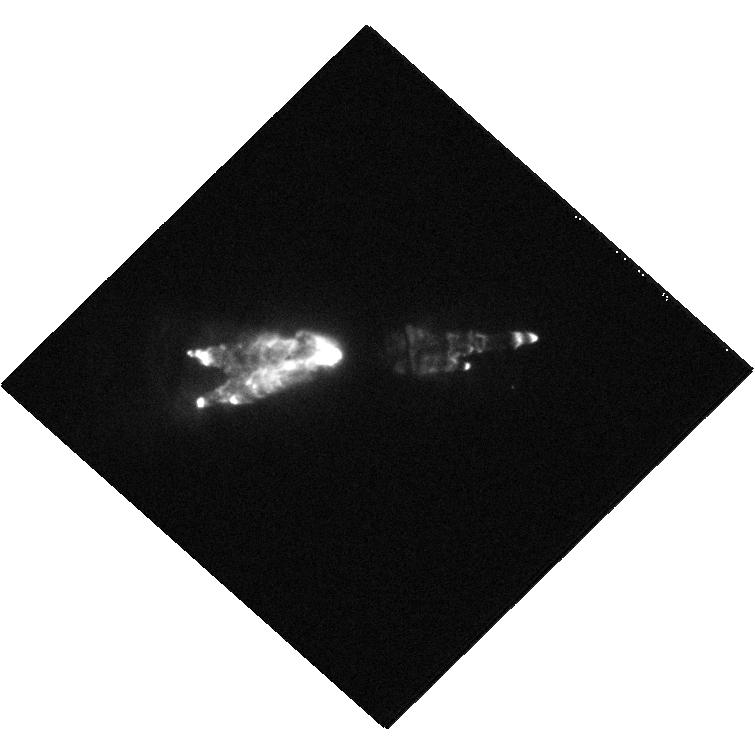
Target: CRL618
Instrument: WFC3/UVIS
Filter: F656N
Exposure: 9 min
Observation ID: hst_11580_02_wfc3_uvis_f656n_ib1m02

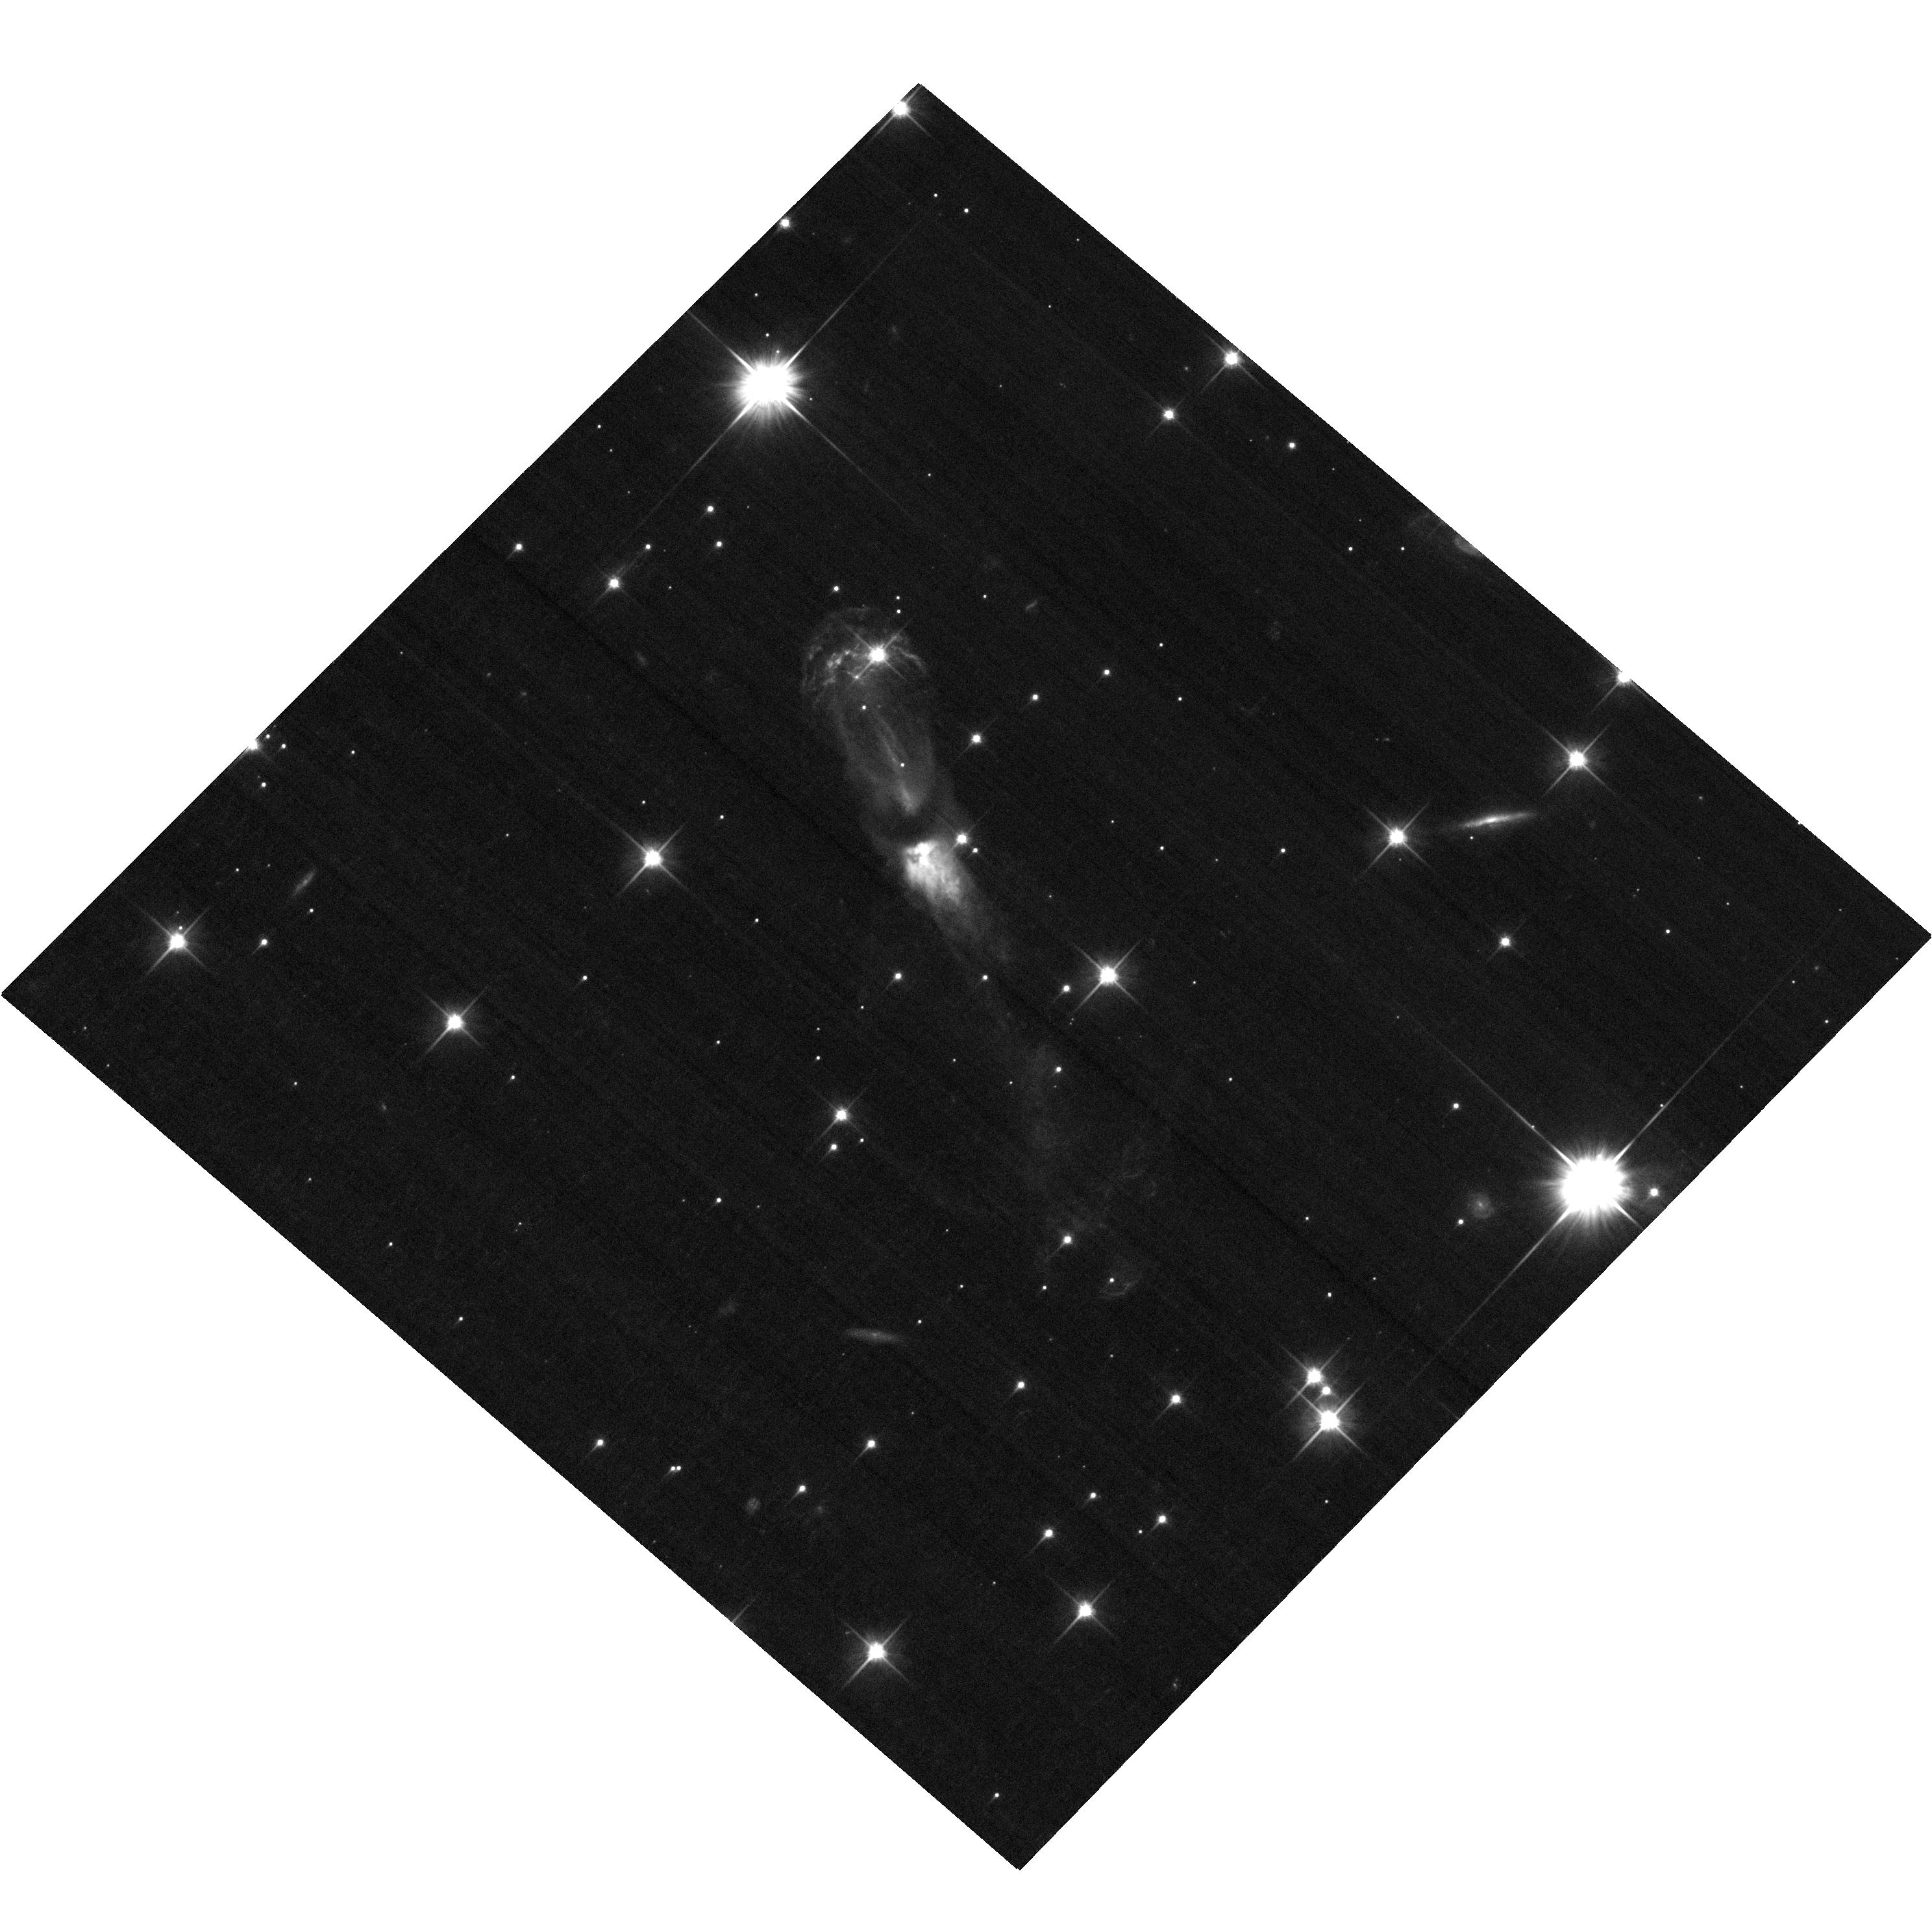
Target: OH231.8+04.2
Instrument: ACS/WFC
Filter: F606W
Exposure: 18 min
Observation ID: hst_11580_04_acs_wfc_f606w_jb1m04

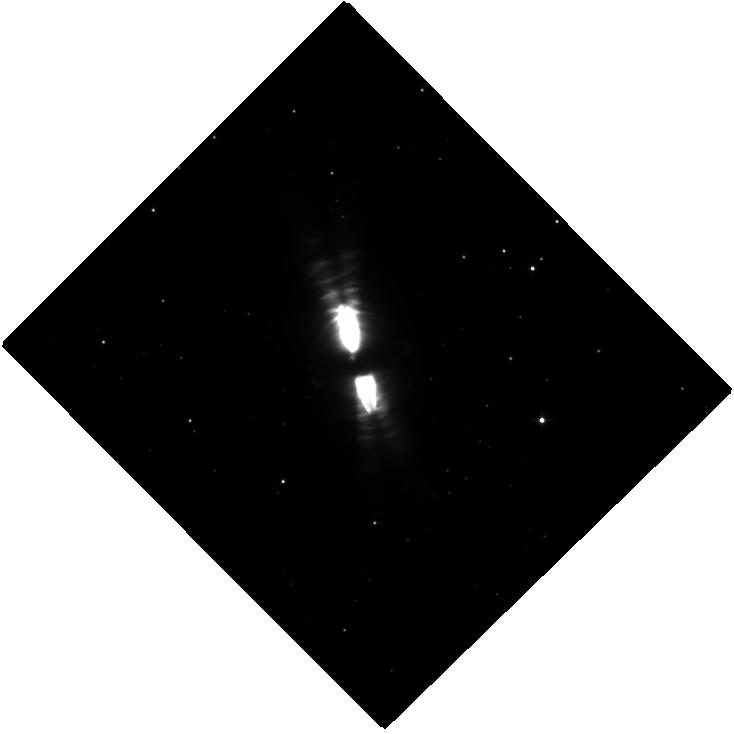
Target: CRL-2688
Instrument: WFC3/IR
Filter: F110W
Exposure: 21 min
Observation ID: hst_11580_05_wfc3_ir_f110w_ib1m05

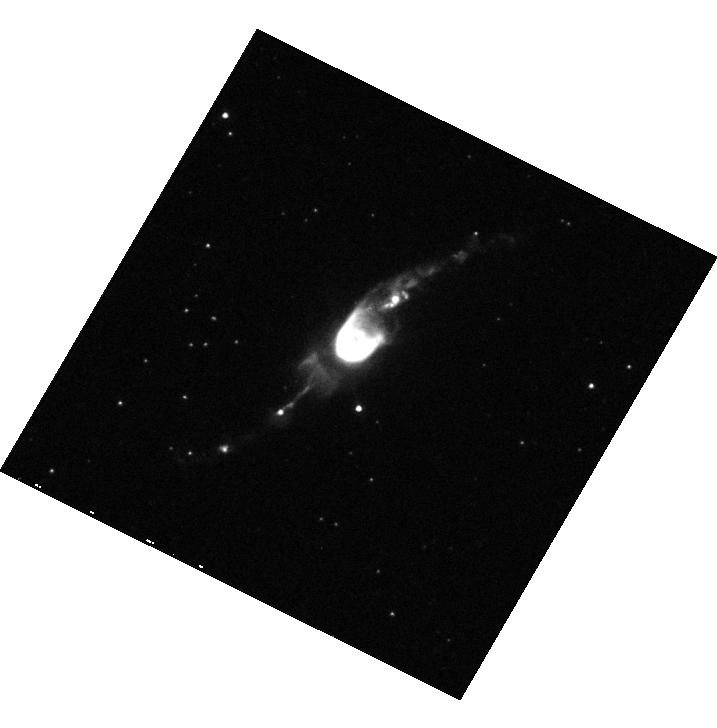
Target: HEN3-1475
Instrument: WFC3/UVIS
Filter: F631N
Exposure: 5 min
Observation ID: hst_11580_03_wfc3_uvis_f631n_ib1m03

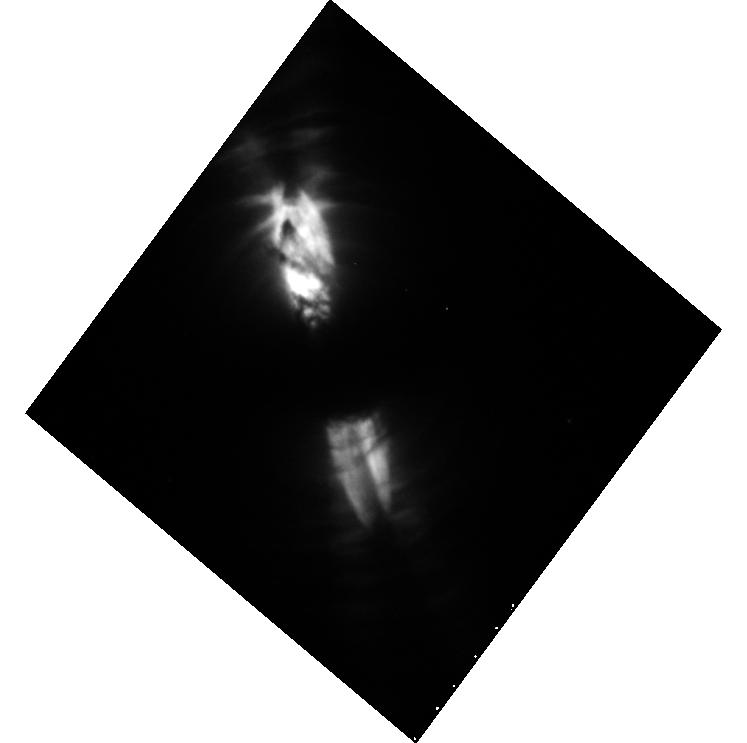
Target: CRL-2688
Instrument: WFC3/UVIS
Filter: F673N
Exposure: 10 min
Observation ID: hst_11580_01_wfc3_uvis_f673n_ib1m01

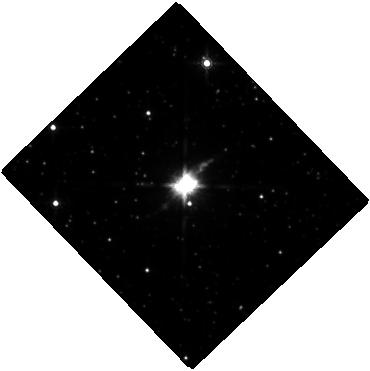
Target: HEN3-1475
Instrument: WFC3/IR
Filter: F160W
Exposure: 20 min
Observation ID: hst_11580_07_wfc3_ir_f160w_ib1m07

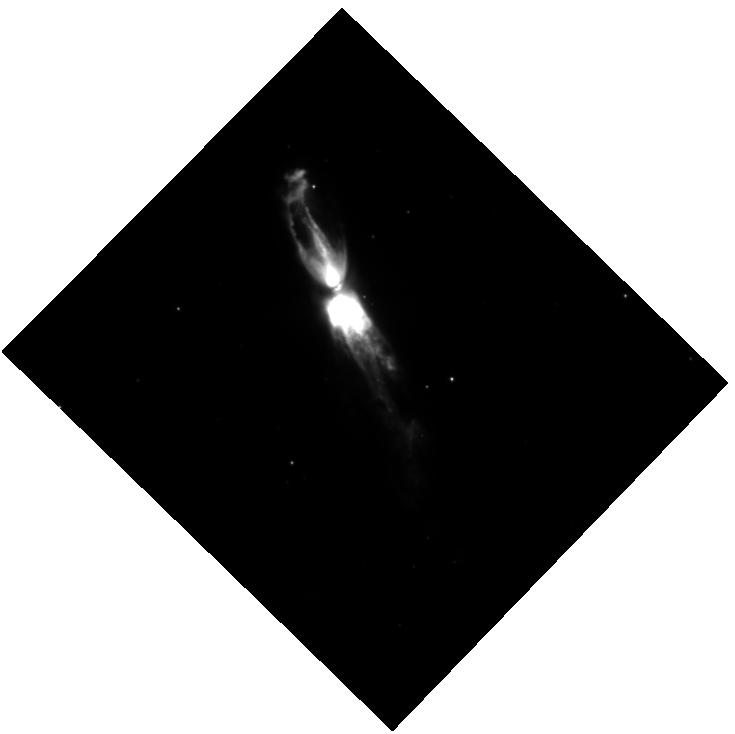
Target: OH231.8+04.2
Instrument: WFC3/IR
Filter: F164N
Exposure: 24 min
Observation ID: hst_11580_08_wfc3_ir_f164n_ib1m08

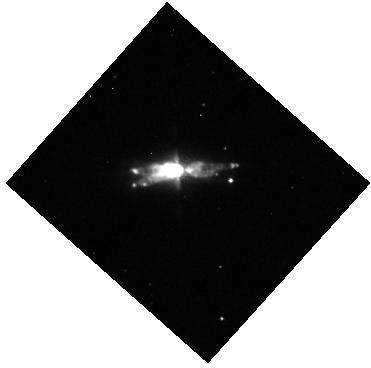
Target: CRL618
Instrument: WFC3/IR
Filter: F167N
Exposure: 13 min
Observation ID: hst_11580_06_wfc3_ir_f167n_ib1m06

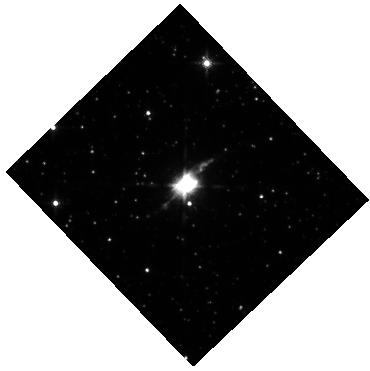
Target: HEN3-1475
Instrument: WFC3/IR
Filter: F130N
Exposure: 13 min
Observation ID: hst_11580_07_wfc3_ir_f130n_ib1m07

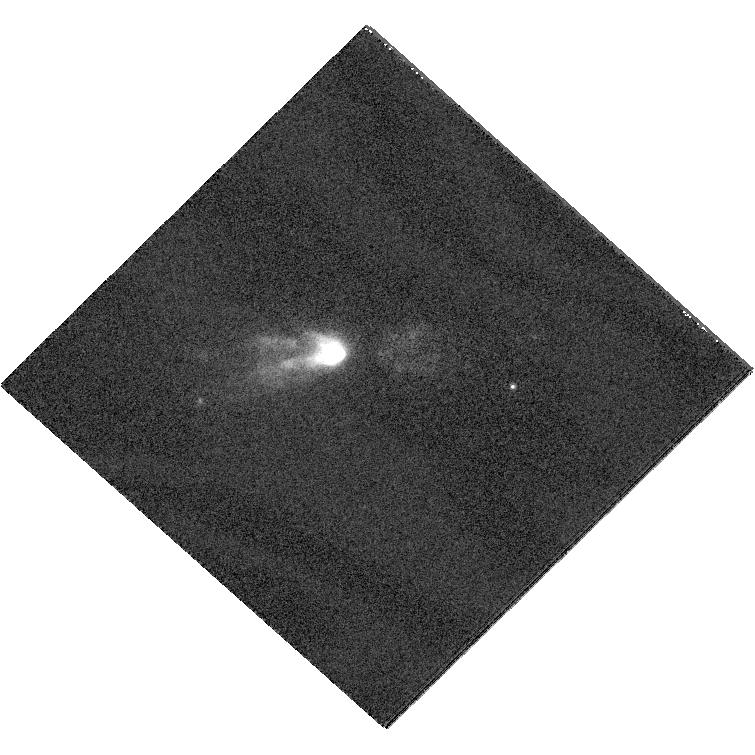
Target: CRL618
Instrument: WFC3/UVIS
Filter: F953N
Exposure: 9 min
Observation ID: hst_11580_02_wfc3_uvis_f953n_ib1m02

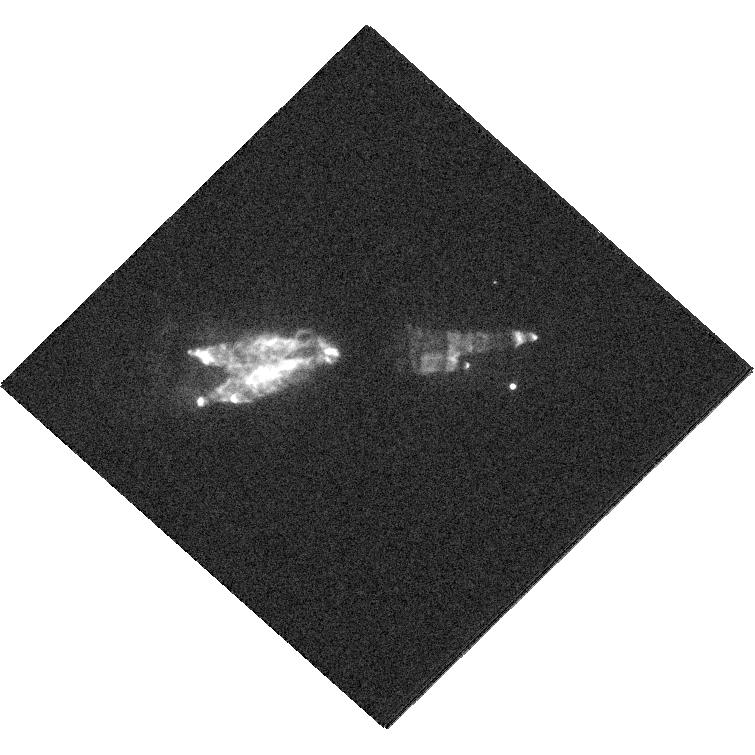
Target: CRL618
Instrument: WFC3/UVIS
Filter: F547M
Exposure: 9 min
Observation ID: hst_11580_02_wfc3_uvis_f547m_ib1m02

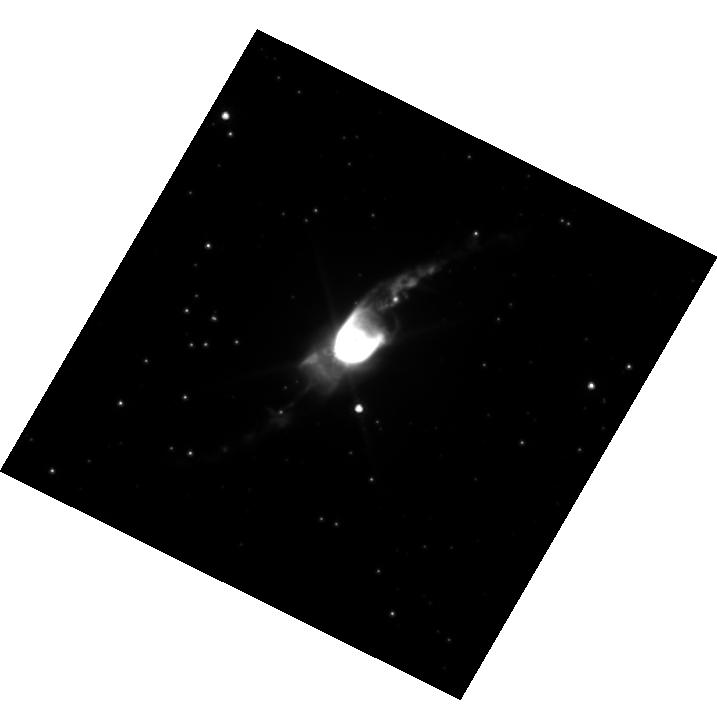
Target: HEN3-1475
Instrument: WFC3/UVIS
Filter: F814W
Exposure: 6 min
Observation ID: hst_11580_03_wfc3_uvis_f814w_ib1m03

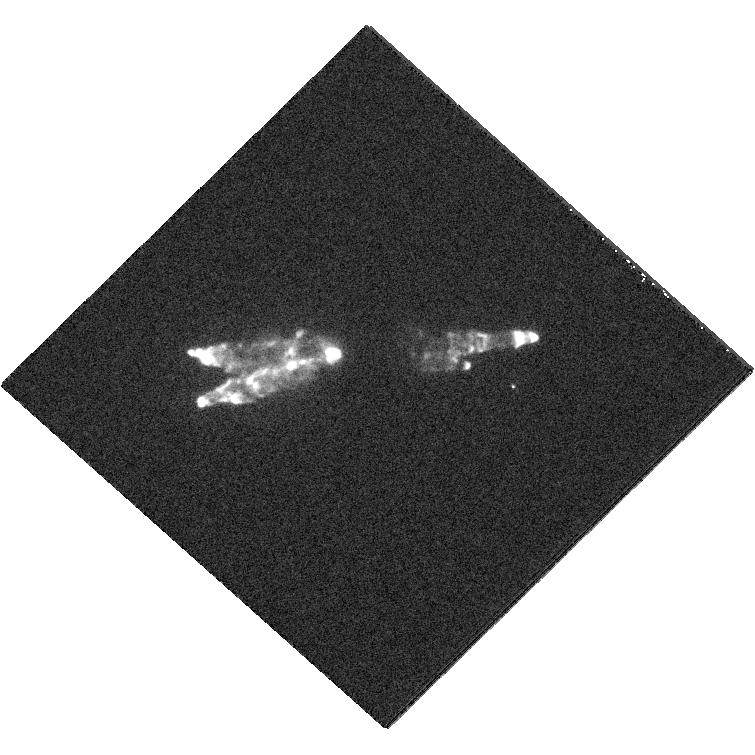
Target: CRL618
Instrument: WFC3/UVIS
Filter: F658N
Exposure: 9 min
Observation ID: hst_11580_02_wfc3_uvis_f658n_ib1m02

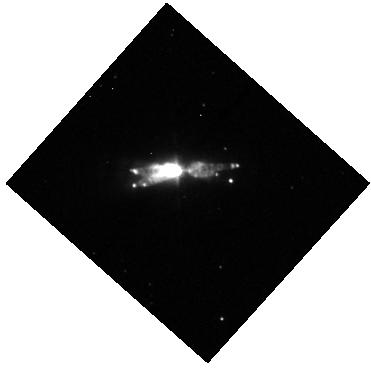
Target: CRL618
Instrument: WFC3/IR
Filter: F128N
Exposure: 13 min
Observation ID: hst_11580_06_wfc3_ir_f128n_ib1m06

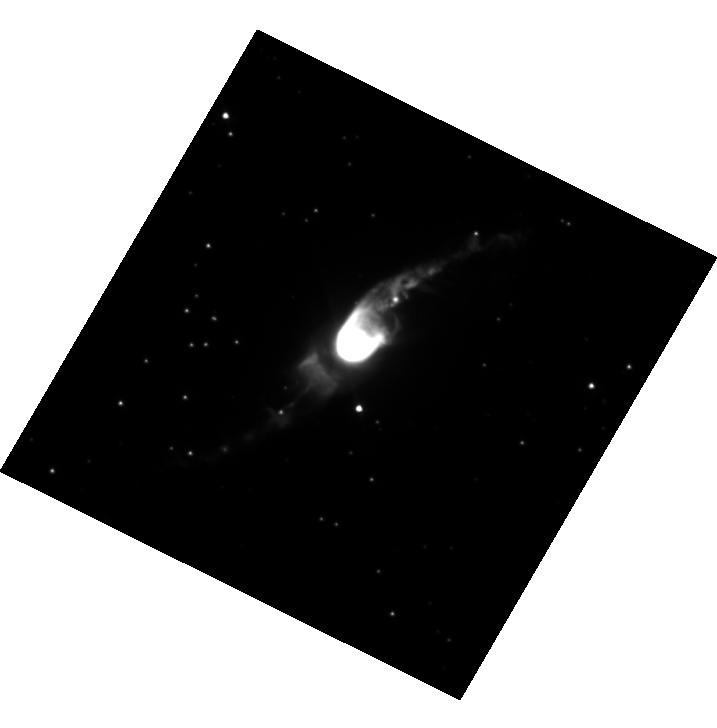
Target: HEN3-1475
Instrument: WFC3/UVIS
Filter: F555W
Exposure: 7 min
Observation ID: hst_11580_03_wfc3_uvis_f555w_ib1m03

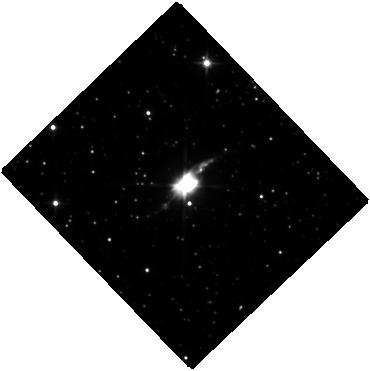
Target: HEN3-1475
Instrument: WFC3/IR
Filter: F110W
Exposure: 20 min
Observation ID: hst_11580_07_wfc3_ir_f110w_ib1m07

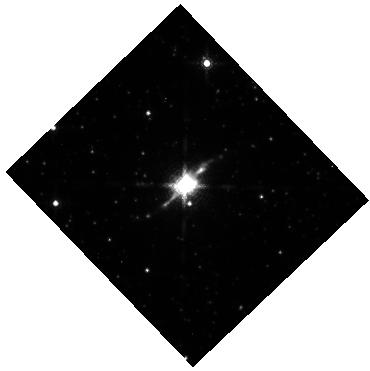
Target: HEN3-1475
Instrument: WFC3/IR
Filter: F164N
Exposure: 10 min
Observation ID: hst_11580_07_wfc3_ir_f164n_ib1m07

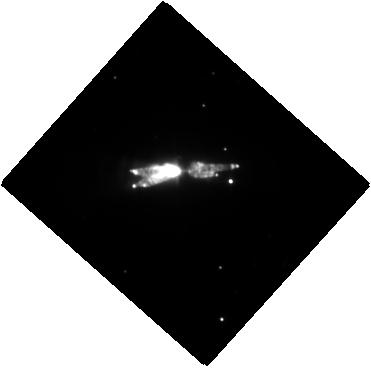
Target: CRL618
Instrument: WFC3/IR
Filter: F110W
Exposure: 21 min
Observation ID: hst_11580_06_wfc3_ir_f110w_ib1m06

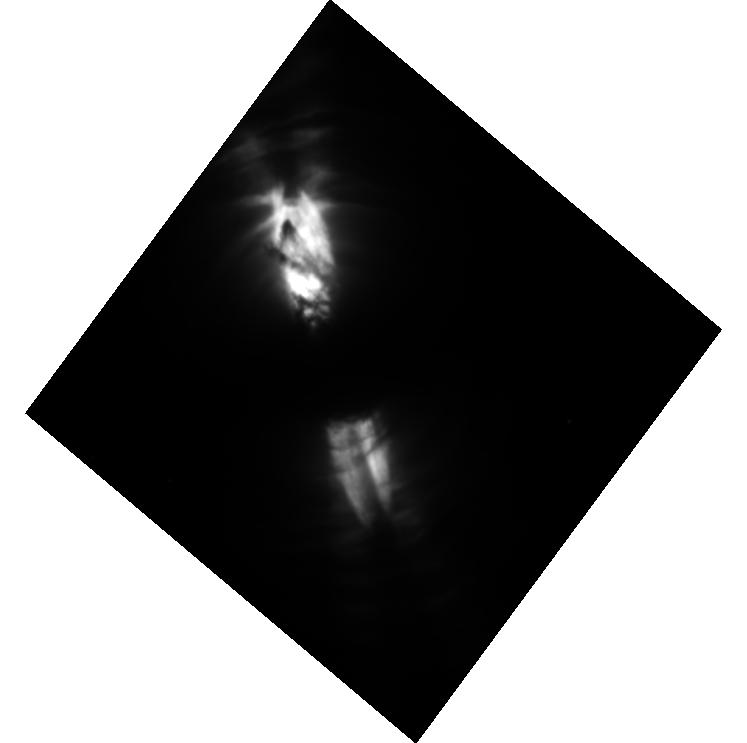
Target: CRL-2688
Instrument: WFC3/UVIS
Filter: F606W
Exposure: 12 min
Observation ID: hst_11580_01_wfc3_uvis_f606w_ib1m01

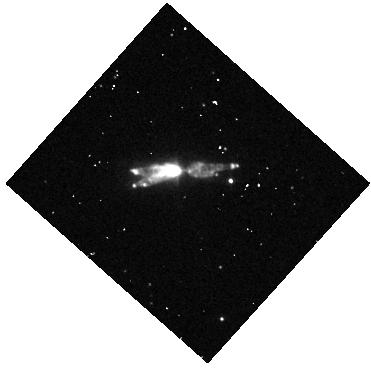
Target: CRL618
Instrument: WFC3/IR
Filter: F130N
Exposure: 10 min
Observation ID: hst_11580_06_wfc3_ir_f130n_ib1m06

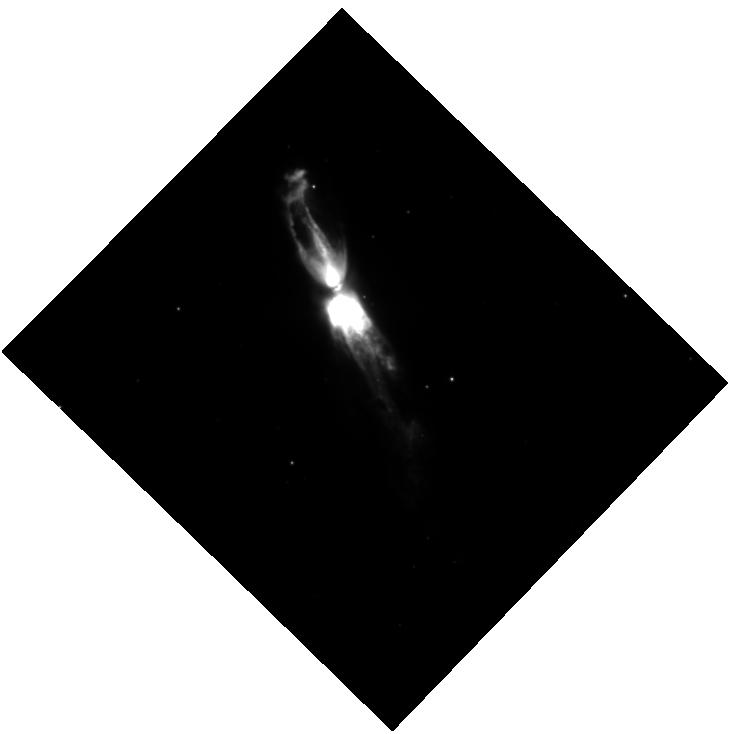
Target: OH231.8+04.2
Instrument: WFC3/IR
Filter: F167N
Exposure: 24 min
Observation ID: hst_11580_08_wfc3_ir_f167n_ib1m08

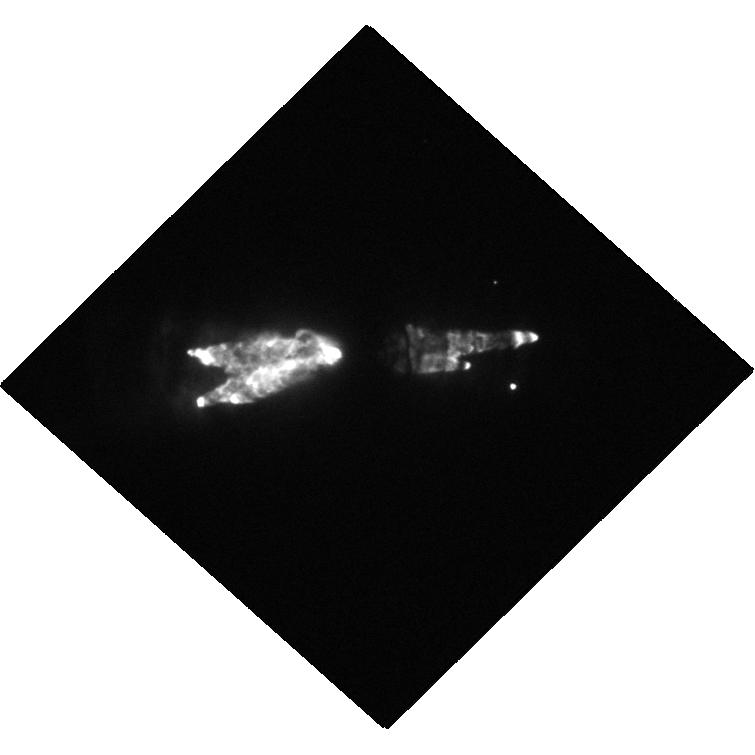
Target: CRL618
Instrument: WFC3/UVIS
Filter: F606W
Exposure: 8 min
Observation ID: hst_11580_02_wfc3_uvis_f606w_ib1m02

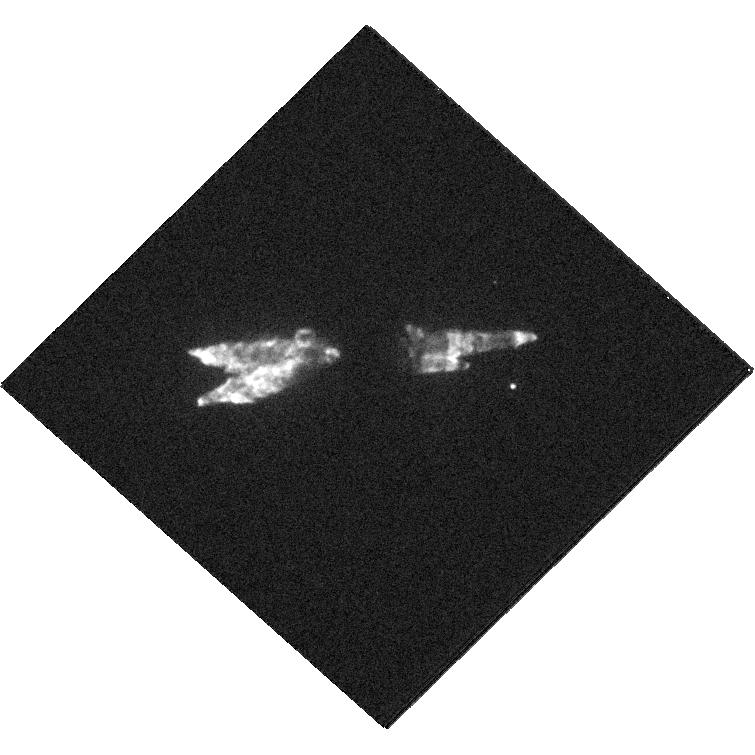
Target: CRL618
Instrument: WFC3/UVIS
Filter: F673N
Exposure: 10 min
Observation ID: hst_11580_02_wfc3_uvis_f673n_ib1m02

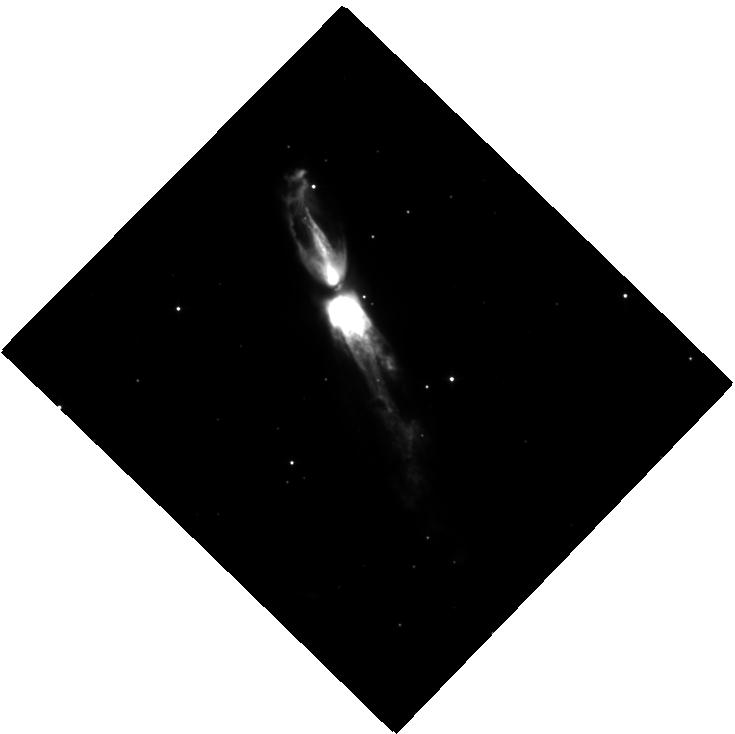
Target: OH231.8+04.2
Instrument: WFC3/IR
Filter: F110W
Exposure: 20 min
Observation ID: hst_11580_08_wfc3_ir_f110w_ib1m08

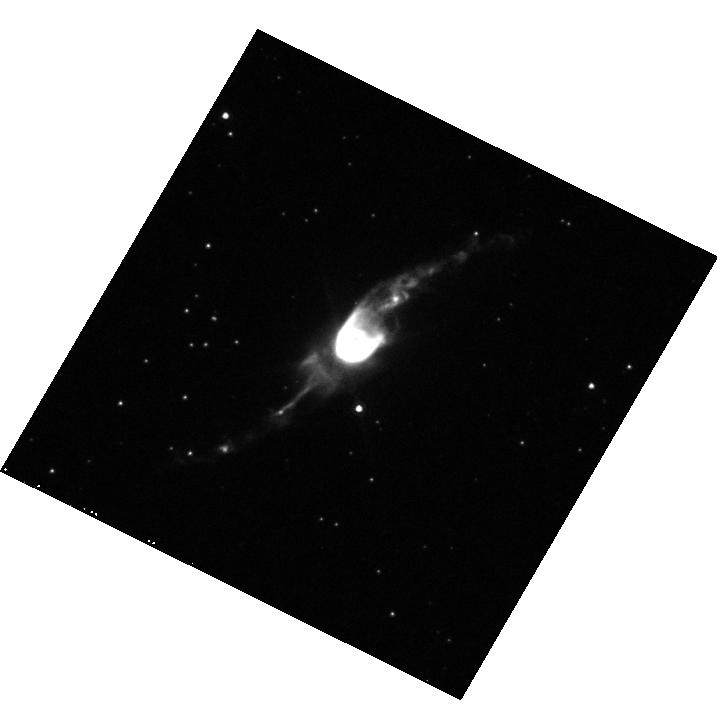
Target: HEN3-1475
Instrument: WFC3/UVIS
Filter: F673N
Exposure: 5 min
Observation ID: hst_11580_03_wfc3_uvis_f673n_ib1m03

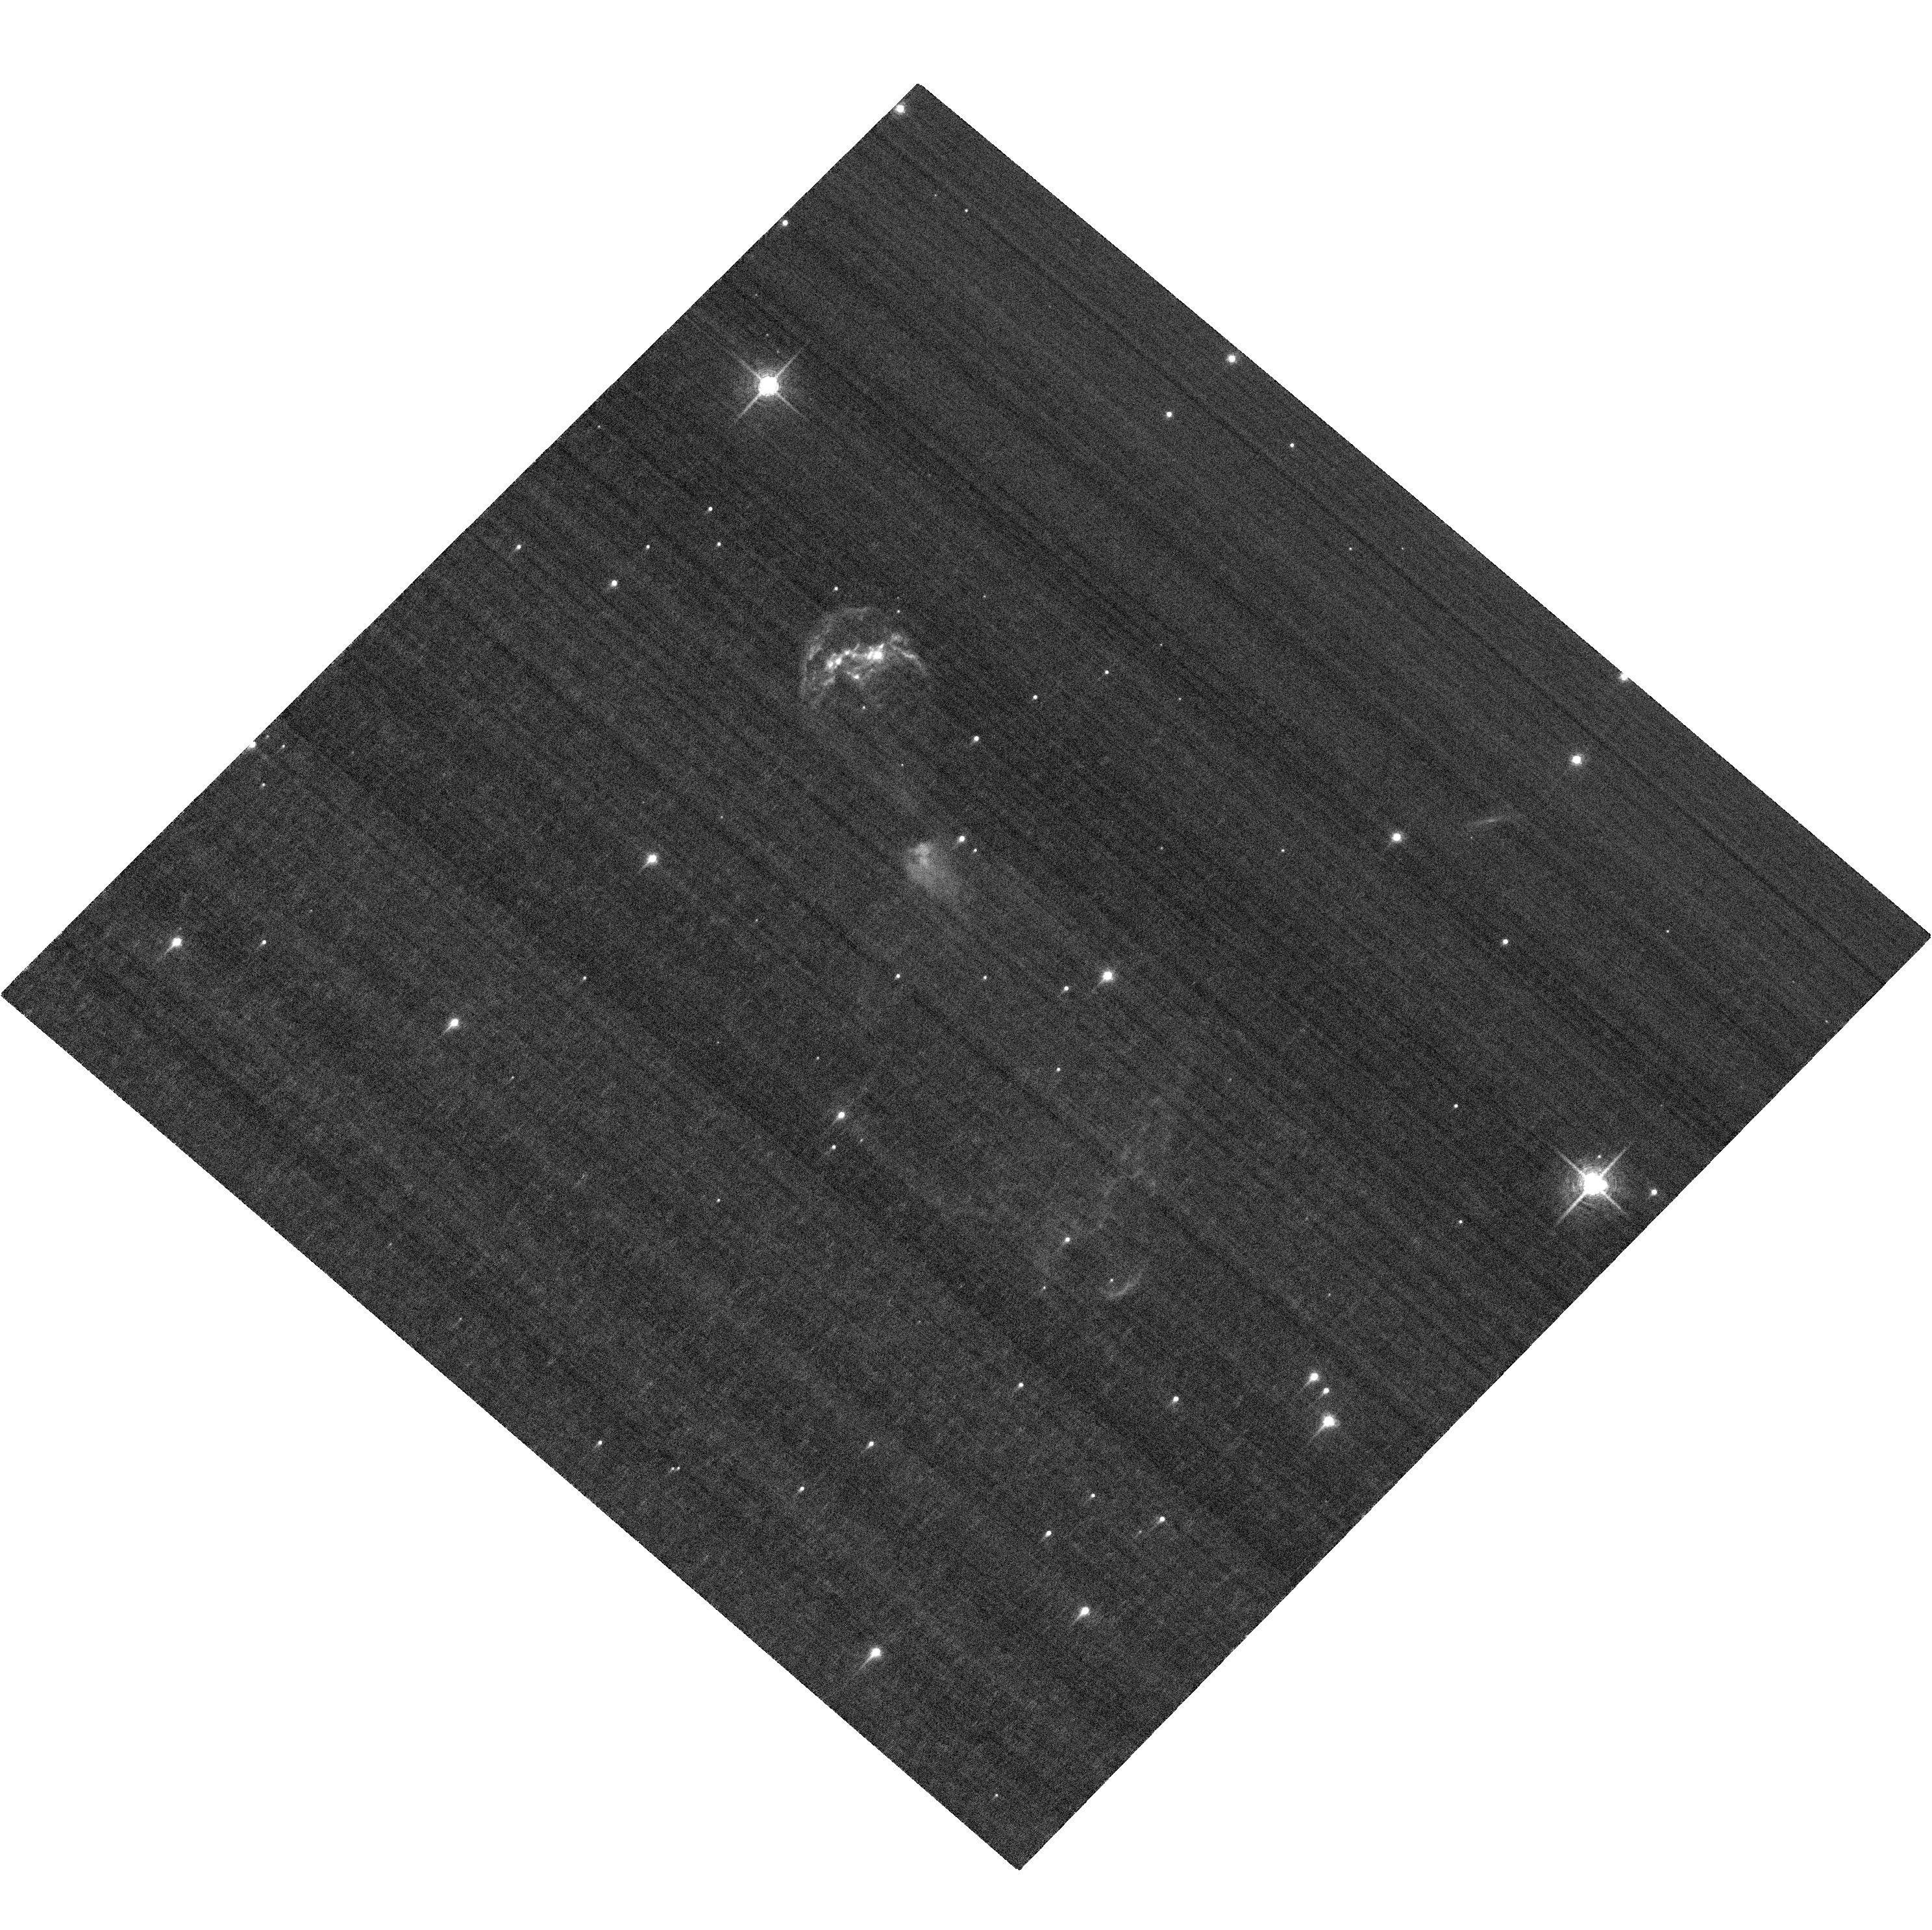
Target: OH231.8+04.2
Instrument: ACS/WFC
Filter: F658N
Exposure: 22 min
Observation ID: hst_11580_04_acs_wfc_f658n_jb1m04

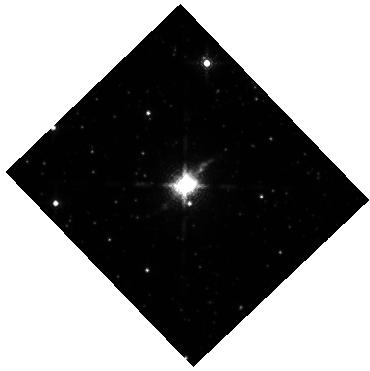
Target: HEN3-1475
Instrument: WFC3/IR
Filter: F167N
Exposure: 13 min
Observation ID: hst_11580_07_wfc3_ir_f167n_ib1m07

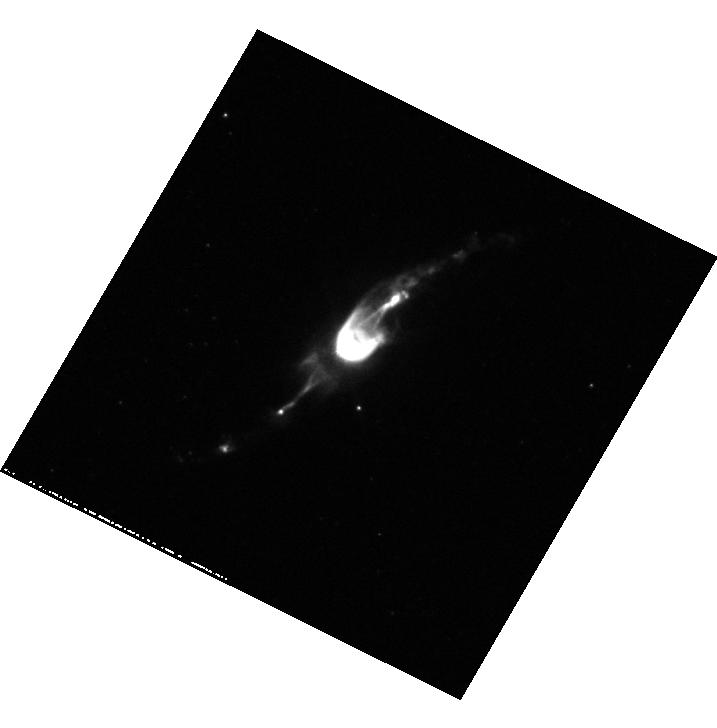
Target: HEN3-1475
Instrument: WFC3/UVIS
Filter: F656N
Exposure: 5 min
Observation ID: hst_11580_03_wfc3_uvis_f656n_ib1m03

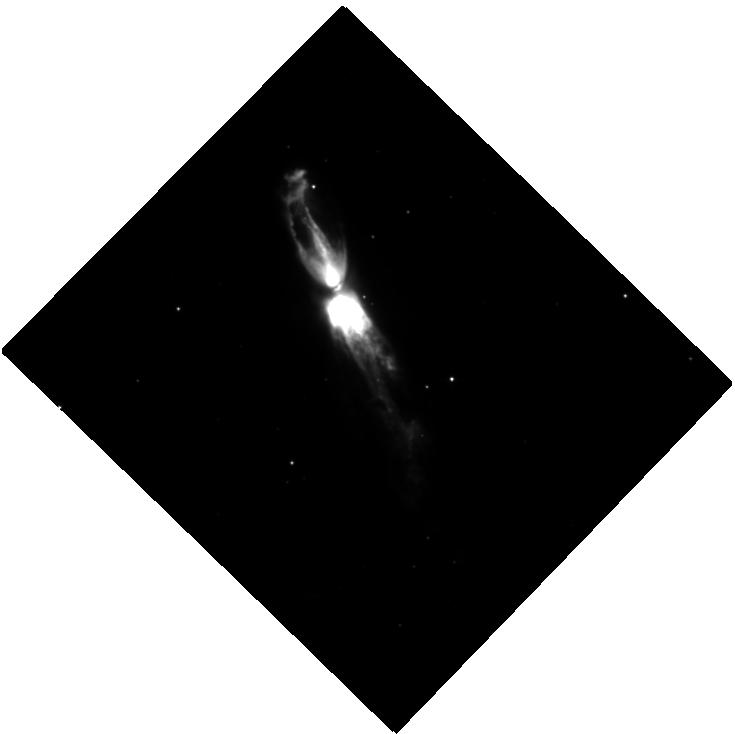
Target: OH231.8+04.2
Instrument: WFC3/IR
Filter: F160W
Exposure: 20 min
Observation ID: hst_11580_08_wfc3_ir_f160w_ib1m08

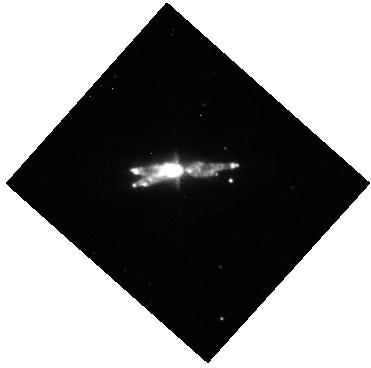
Target: CRL618
Instrument: WFC3/IR
Filter: F164N
Exposure: 13 min
Observation ID: hst_11580_06_wfc3_ir_f164n_ib1m06

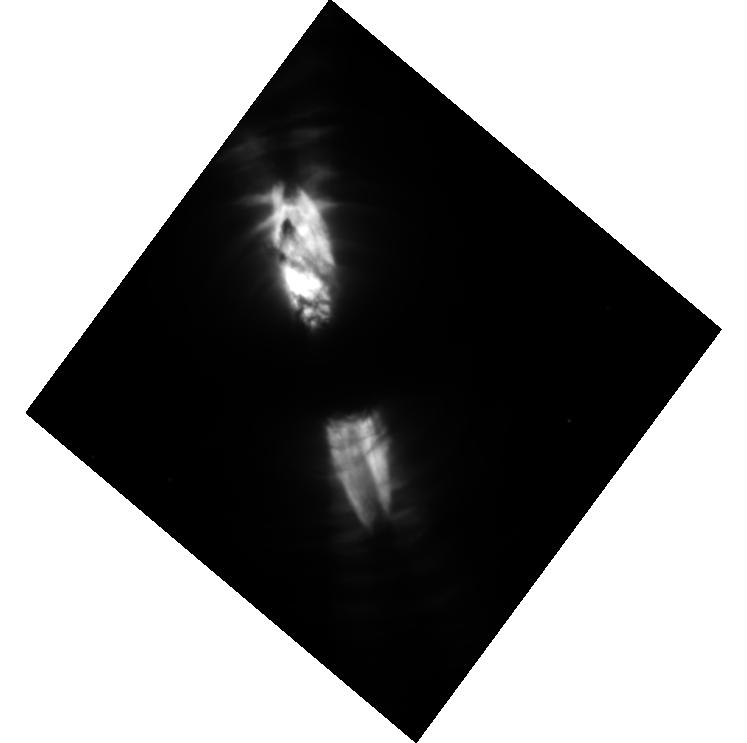
Target: CRL-2688
Instrument: WFC3/UVIS
Filter: F814W
Exposure: 19 min
Observation ID: hst_11580_01_wfc3_uvis_f814w_ib1m01

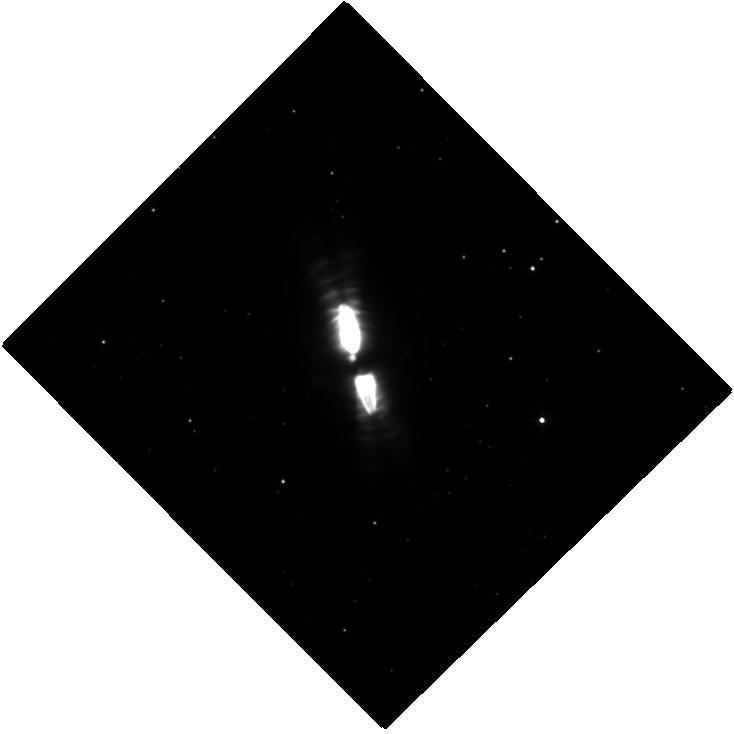
Target: CRL-2688
Instrument: WFC3/IR
Filter: F160W
Exposure: 20 min
Observation ID: hst_11580_05_wfc3_ir_f160w_ib1m05

Watching Young Planetary Nebulae Grow: The Movie (PI: Balick, Bruce)

The development of magneto-hydro gas dynamical models is the key to the understanding of both the physics (processes) and astronomy (initial conditions) of astrophysical nebulae of all sorts. The models are reaching their highest degree of accuracy when applied to and compared against pre Planetary Nebulae (pPNe) thanks to the simplicity, relative lack of extinction, and the detail of the imaging and kinematic data that have bcome available for these objects. The primary barrier to progress is inadequate kinematic data of pPNe against which the predictions models can be tested. Unlike PNe, pPNe do not emit emission lines for detailed Doppler measurements. Therefore it is essential to find another way to monitor the morphological evolution. Only HST can uncover the dynamics of the growth patterns by subtracting multi-epoch images spanning a decade or more. We have selected four pPNe with highly collimated outflows in different evolutionary stages for which high-quality first-epoch images were obtained from 1996 to 2002. All of them display regularly shaped thin rims, sharp edges, and symmetric pairs of knots or bowshocks that are ideal for our purposes. We will closely mimic many of the earlier exposures using ACS and to monitor changes in structures. The morphology and its evolution will be compared to 3-D MHD models with adaptive grids in order to build a far clearer picture of the nuclear geometry which shaped the outflows and constrained their propagation to the present. We shall also obtain R, J, and H images for use with a 3-D dust radiative transfer code LELUYA to model the dust distribution deep into the nuclear zones.